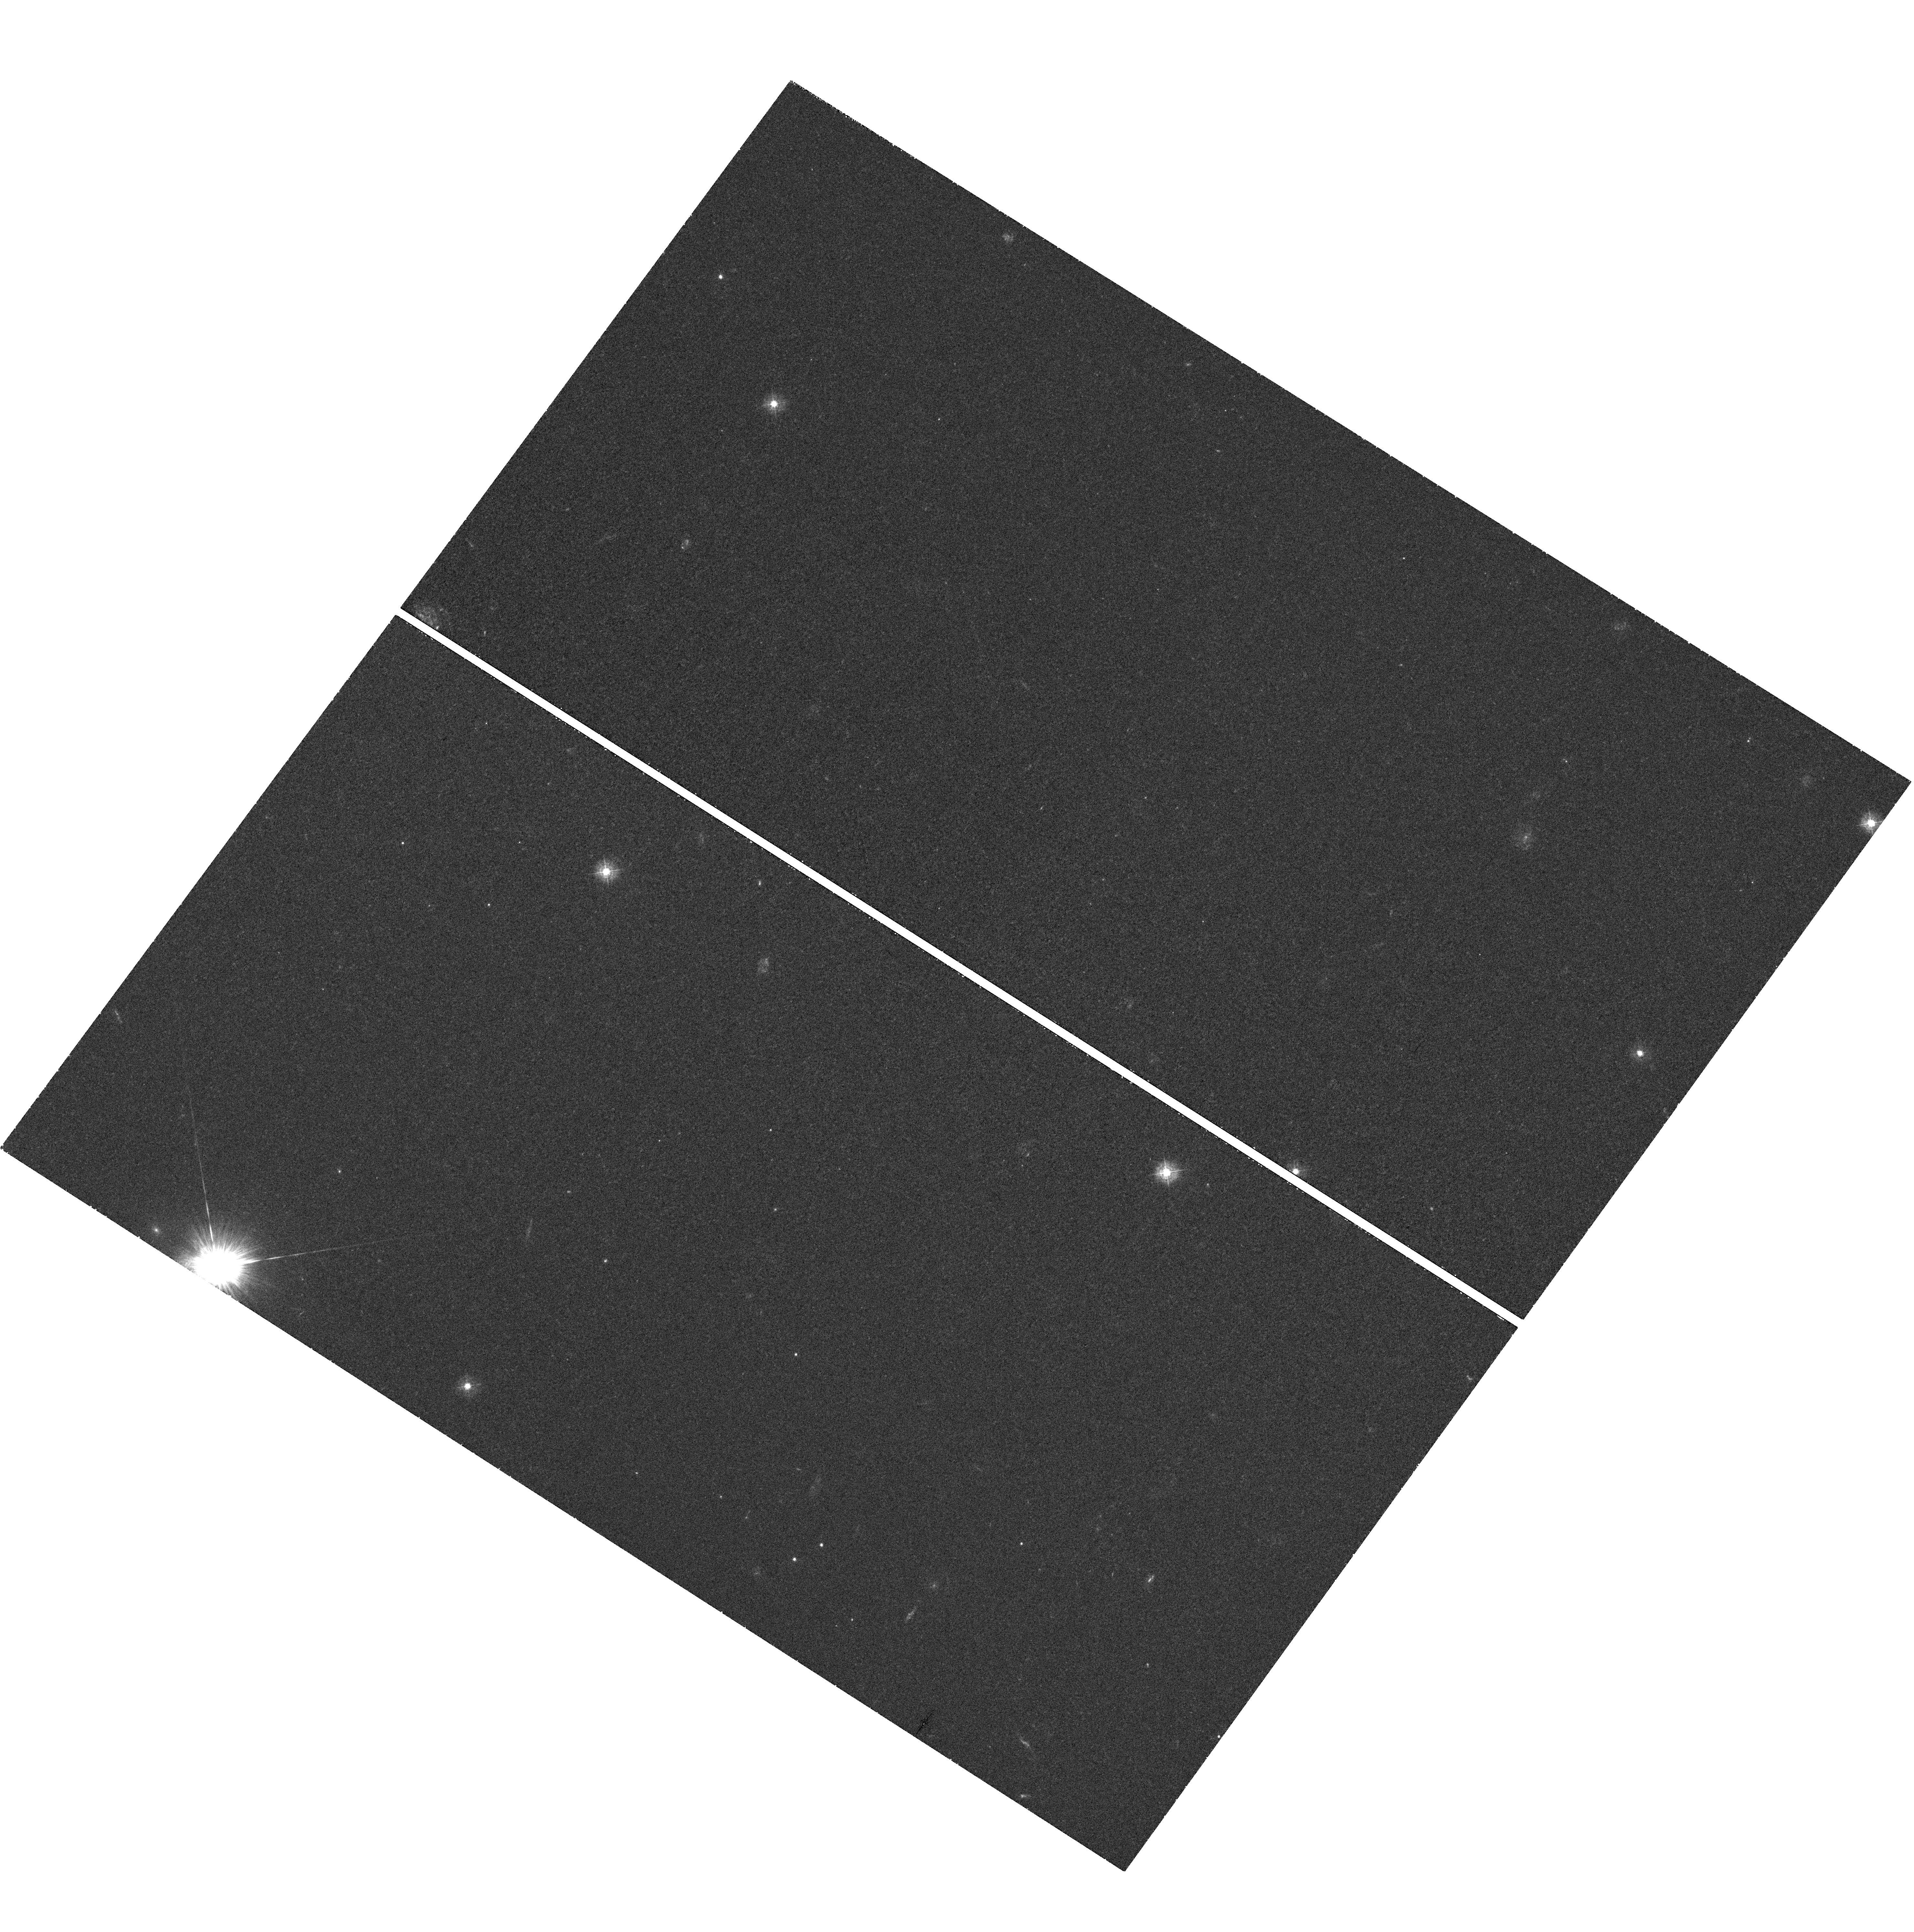
Target: GRB070125
Instrument: WFC3/UVIS
Filter: F336W
Exposure: 42 min
Observation ID: hst_11717_01_wfc3_uvis_f336w_ib4e01

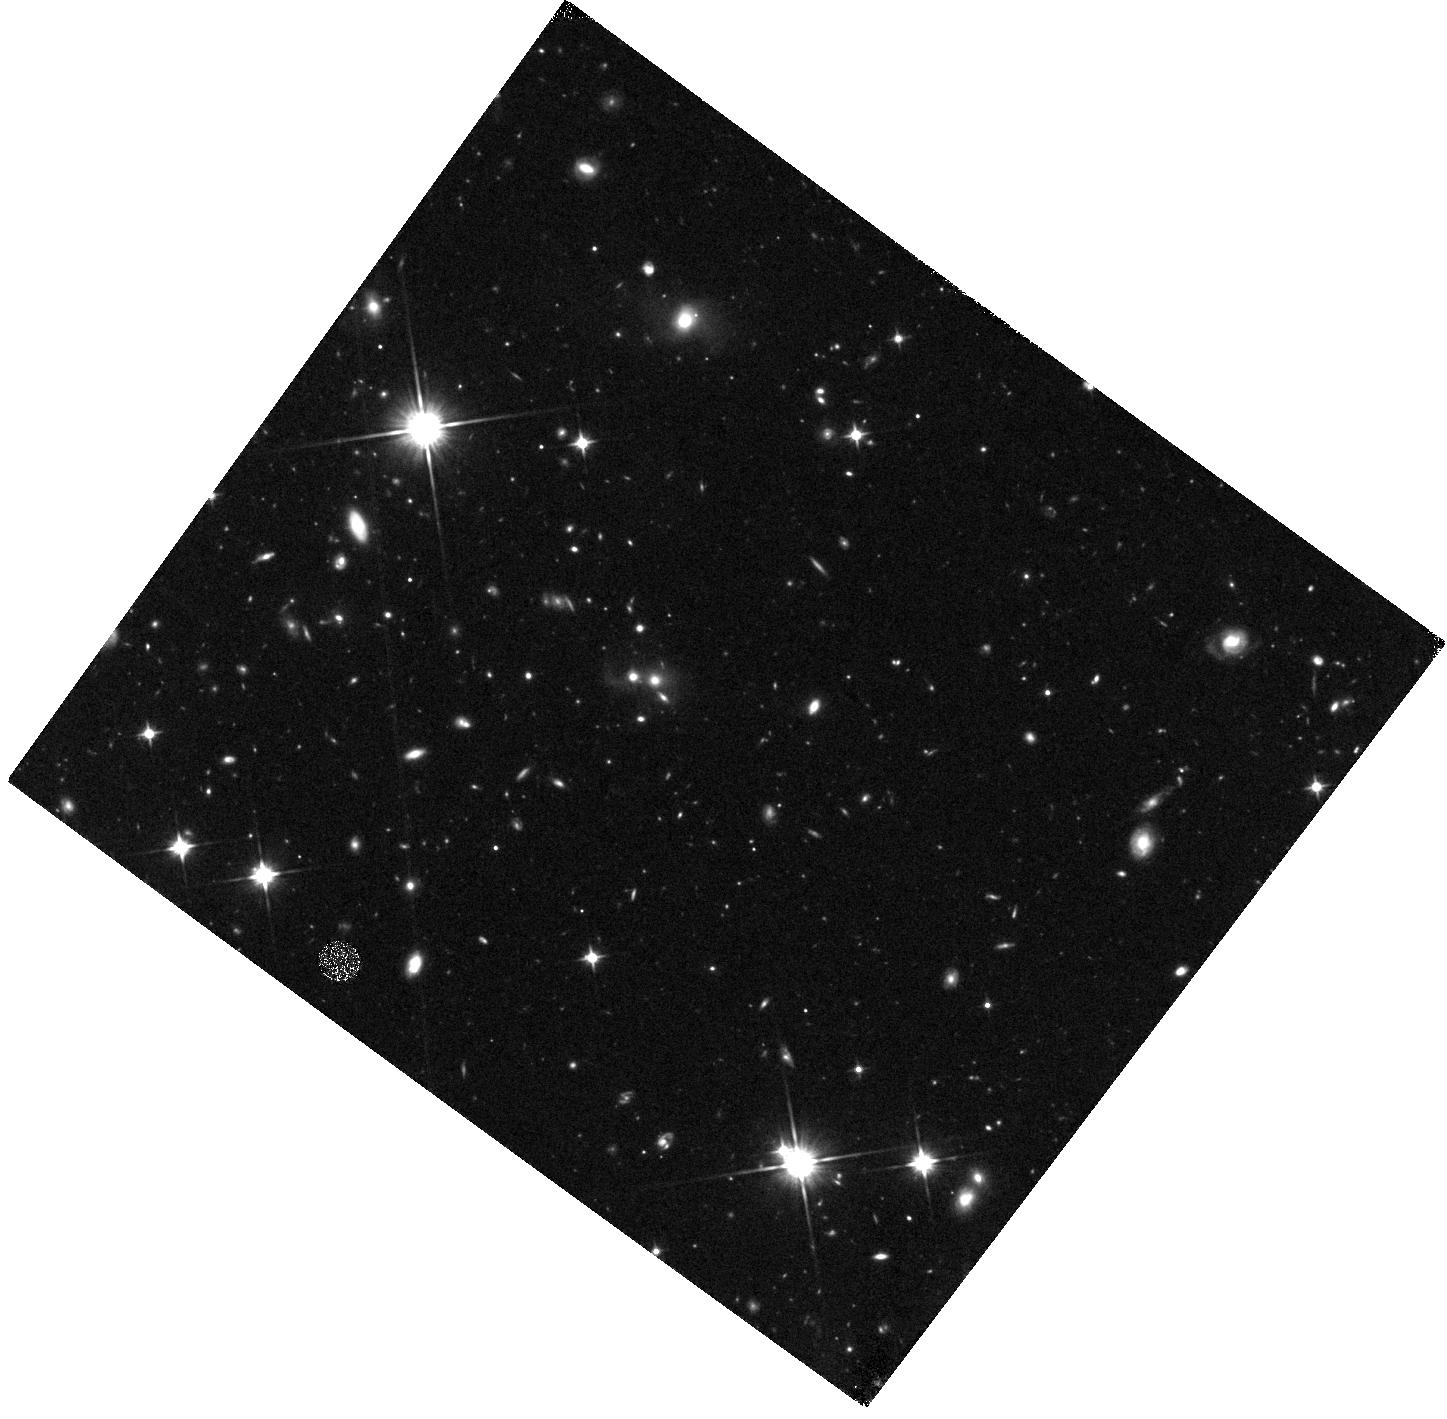
Target: GRB070125
Instrument: WFC3/IR
Filter: F110W
Exposure: 47 min
Observation ID: hst_11717_01_wfc3_ir_f110w_ib4e01

Unraveling the Mysterious Origin of GRB 070125 (PI: Cenko, Stephen Bradley)

We propose a modest (2 WFC3 orbits) HST program to ascertain the origin of the mysterious gamma-ray burst GRB 070125. With a duration of 60 s and a high local (i.e. parsec scale) circum-burst density, GRB 070125 resembles a canonical (i.e. massive-star progenitor) long-duration event. However, we have strong evidence that GRB 070125 exploded in the halo of its host galaxy, far away from the bulk of massive star formation. The UV detection of a compact, star-forming cluster would confirm our original hypothesis that GRB 070125 exploded in a tidal tail formed by galaxy interactions (analogous to the Tadpole and Antenna galaxies) at z = 1.54. Alternatively, the absence of ongoing star formation and the presence of an old stellar population would require a novel explosion process unassociated with massive stars. While the former would open a new path to study star formation and galaxy interactions at high redshift, the latter would require a re-thinking of one of the fundamental tenets of GRB astronomy: the 1:1 mapping between duration and progenitor system.